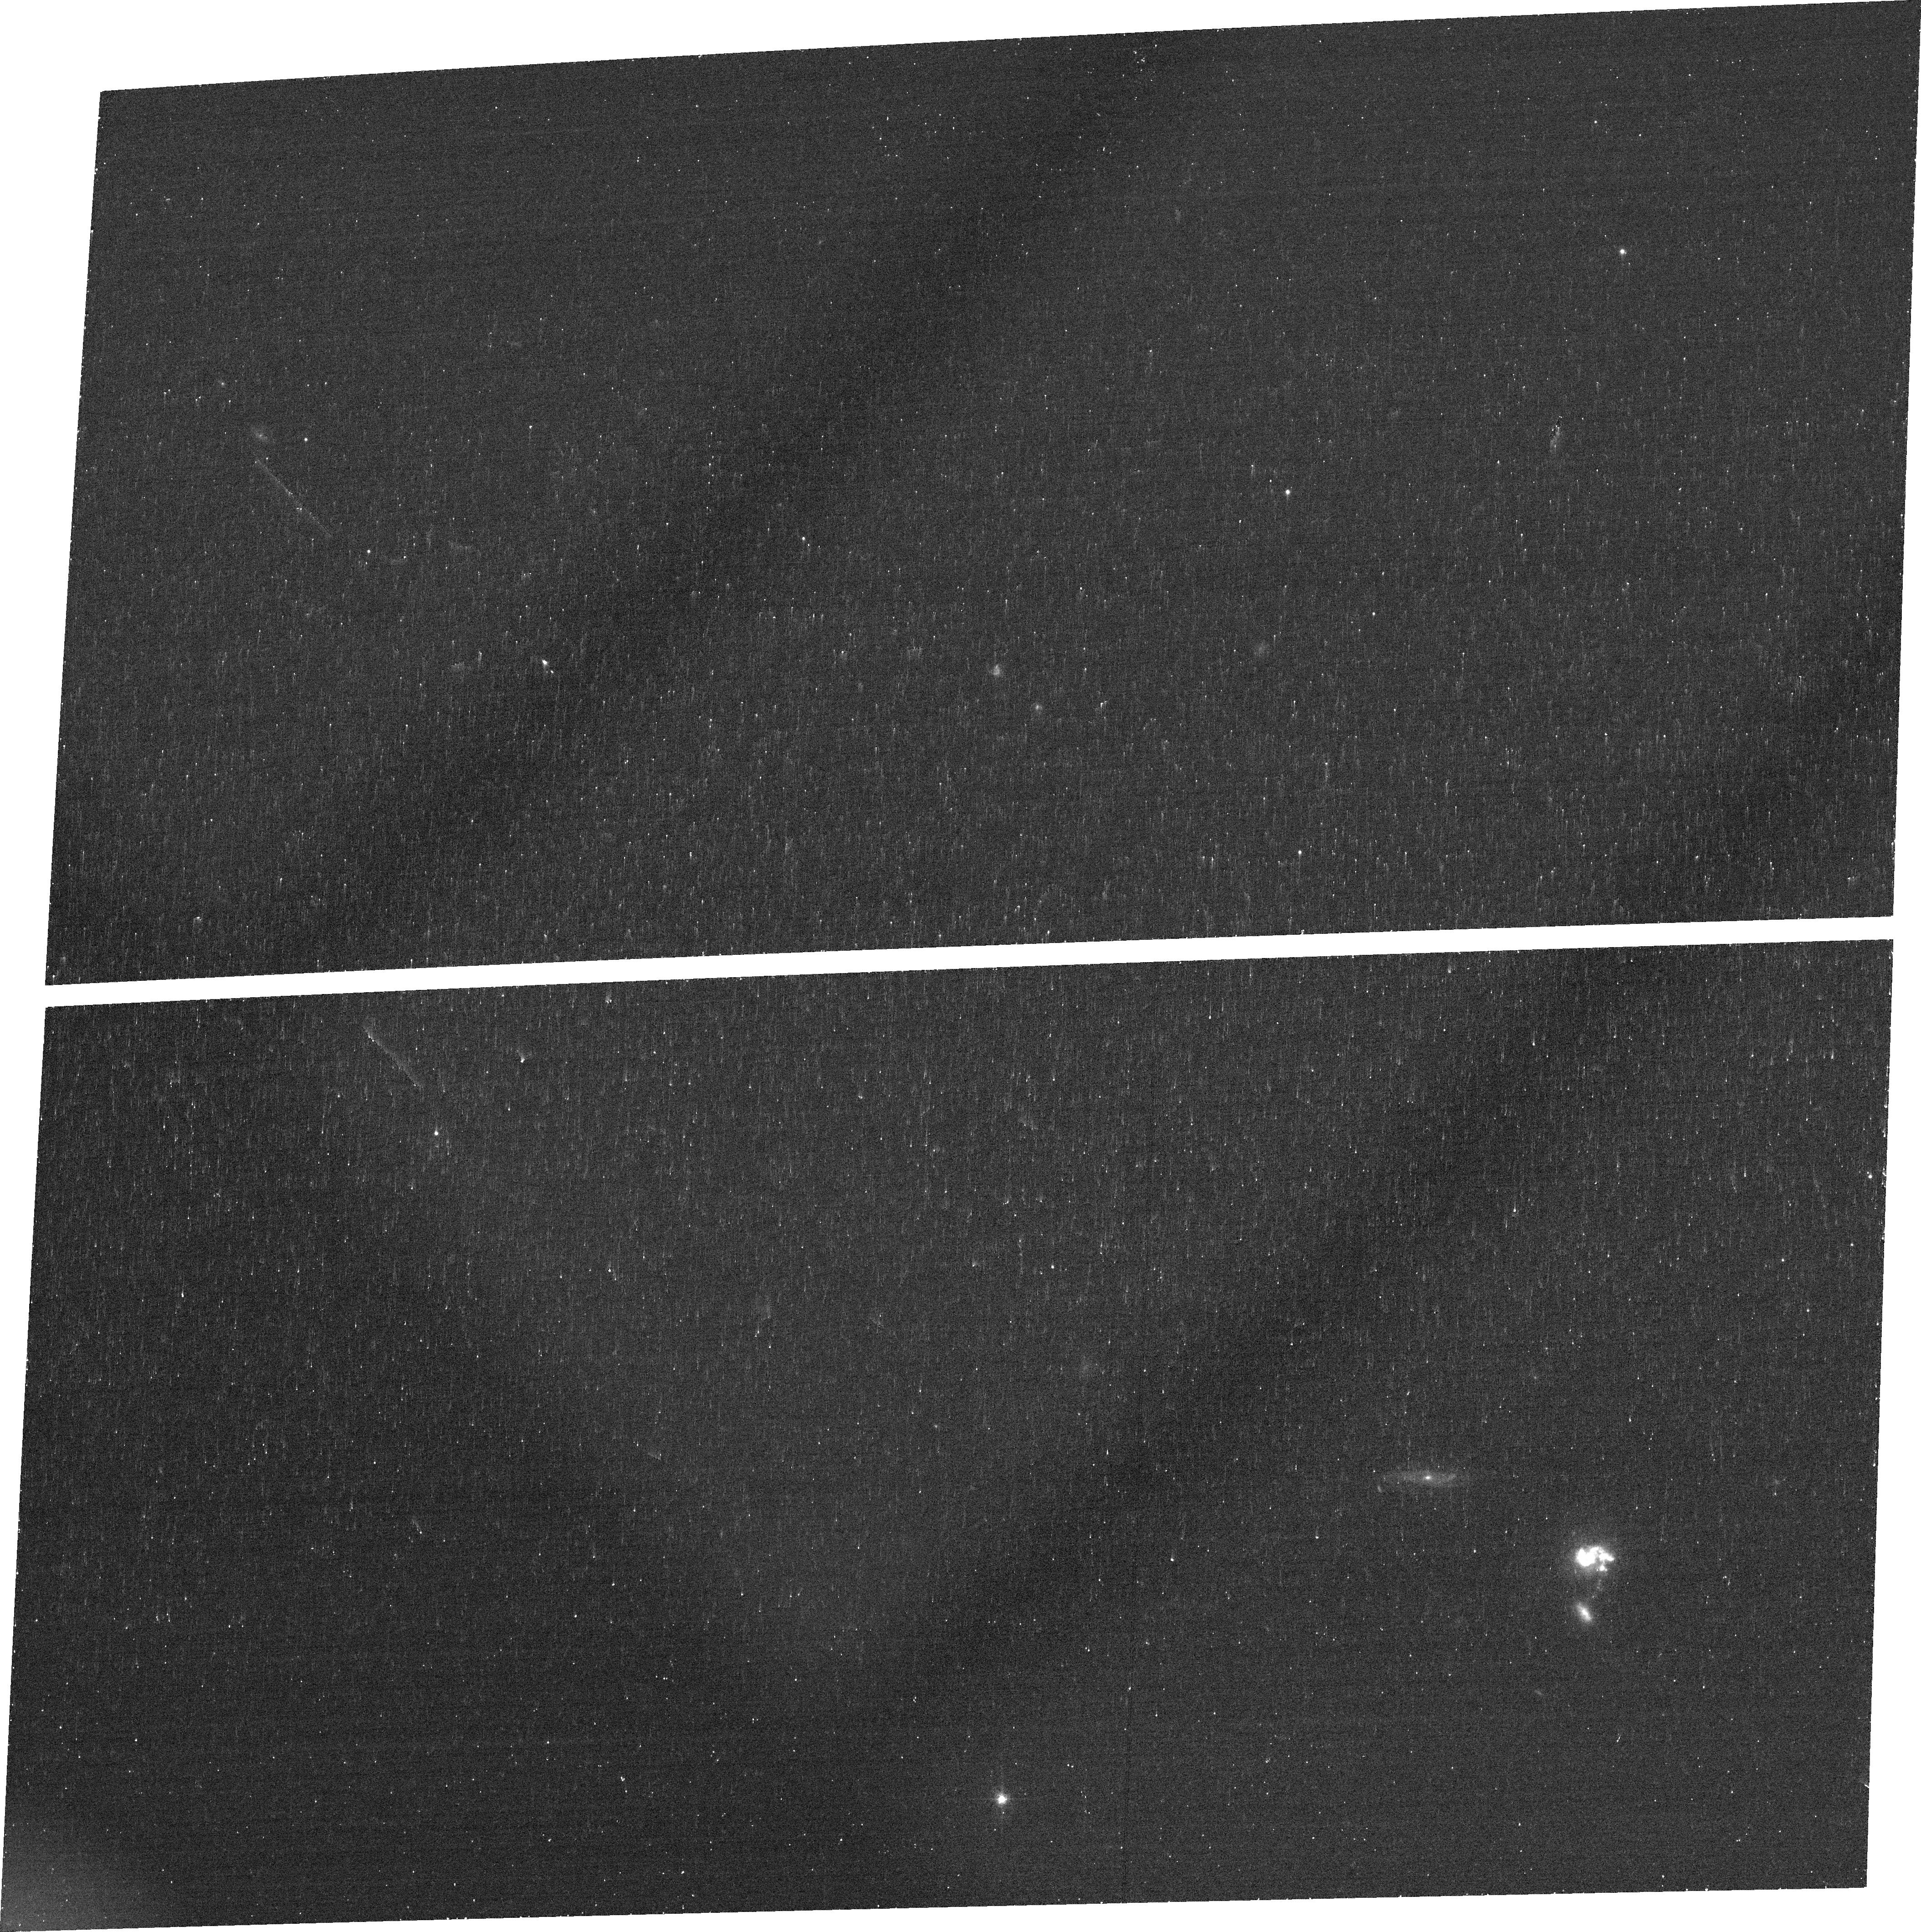
Target: IRASF14202+2615
Instrument: ACS/WFC
Filter: FR782N
Exposure: 18 min
Observation ID: jcmc43010

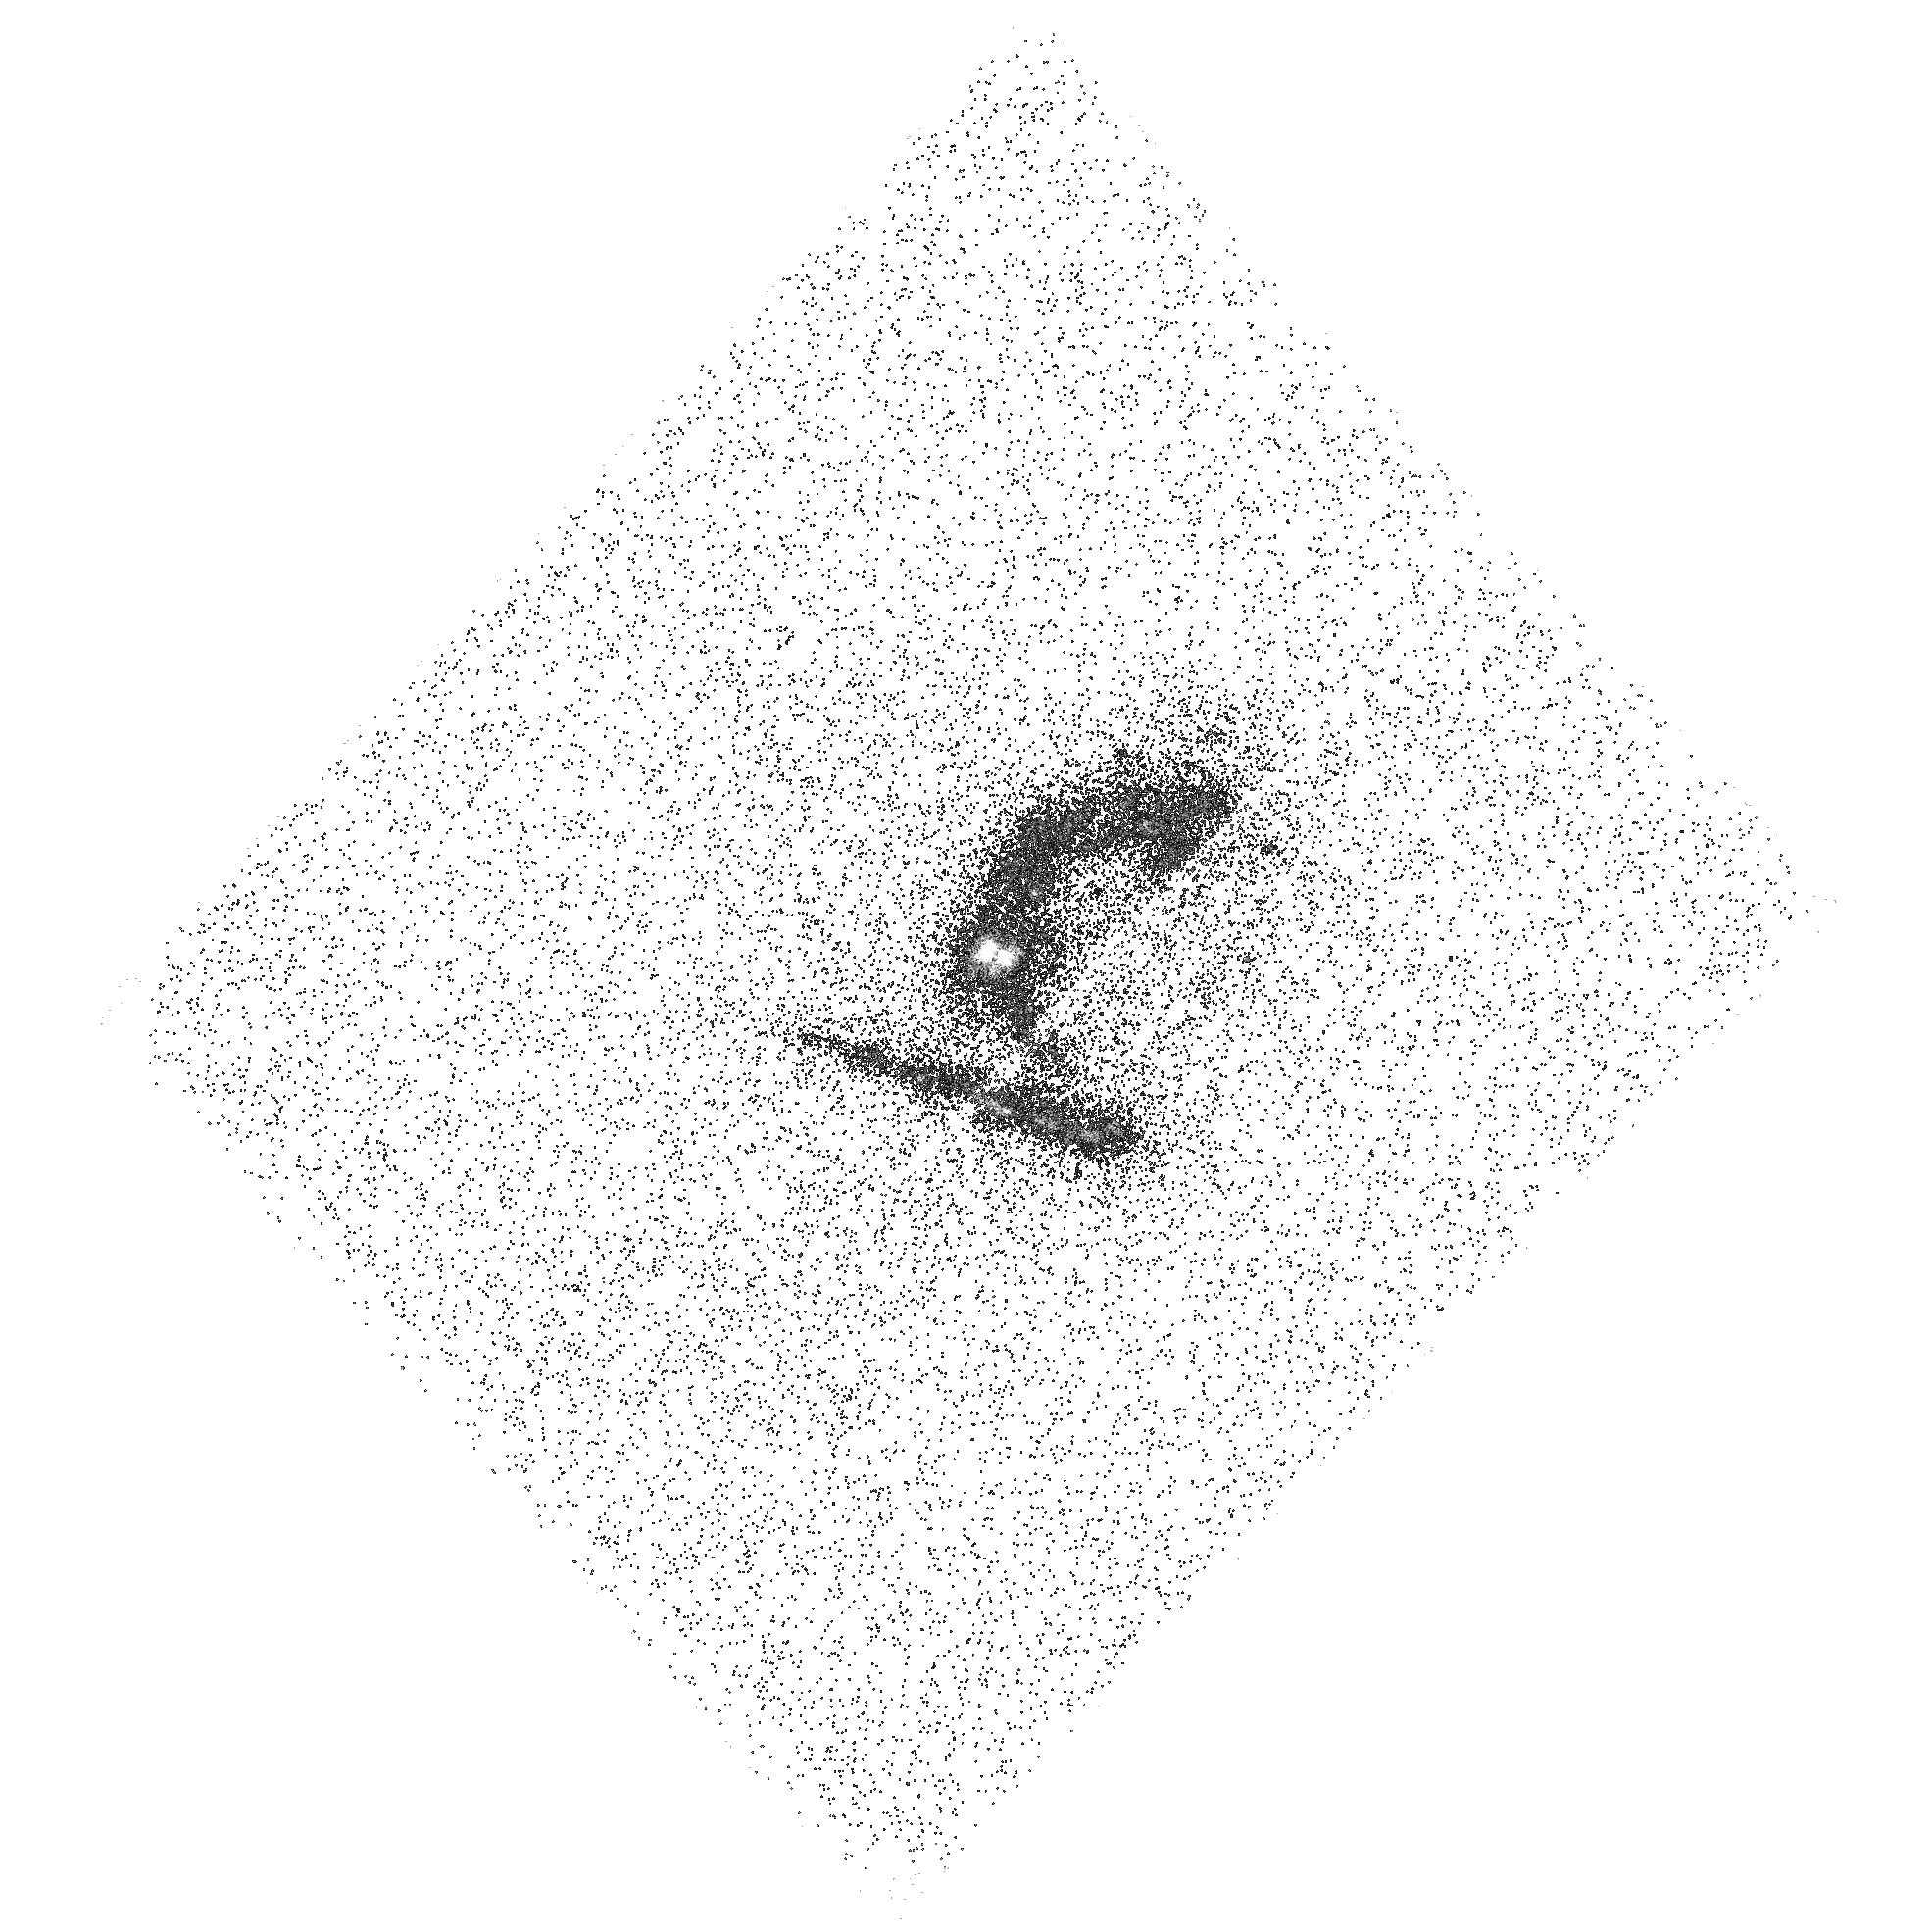
Target: IRASF22206-2715
Instrument: ACS/SBC
Filter: F140LP
Exposure: 18 min
Observation ID: hst_13655_51_acs_sbc_f140lp_jcmc51

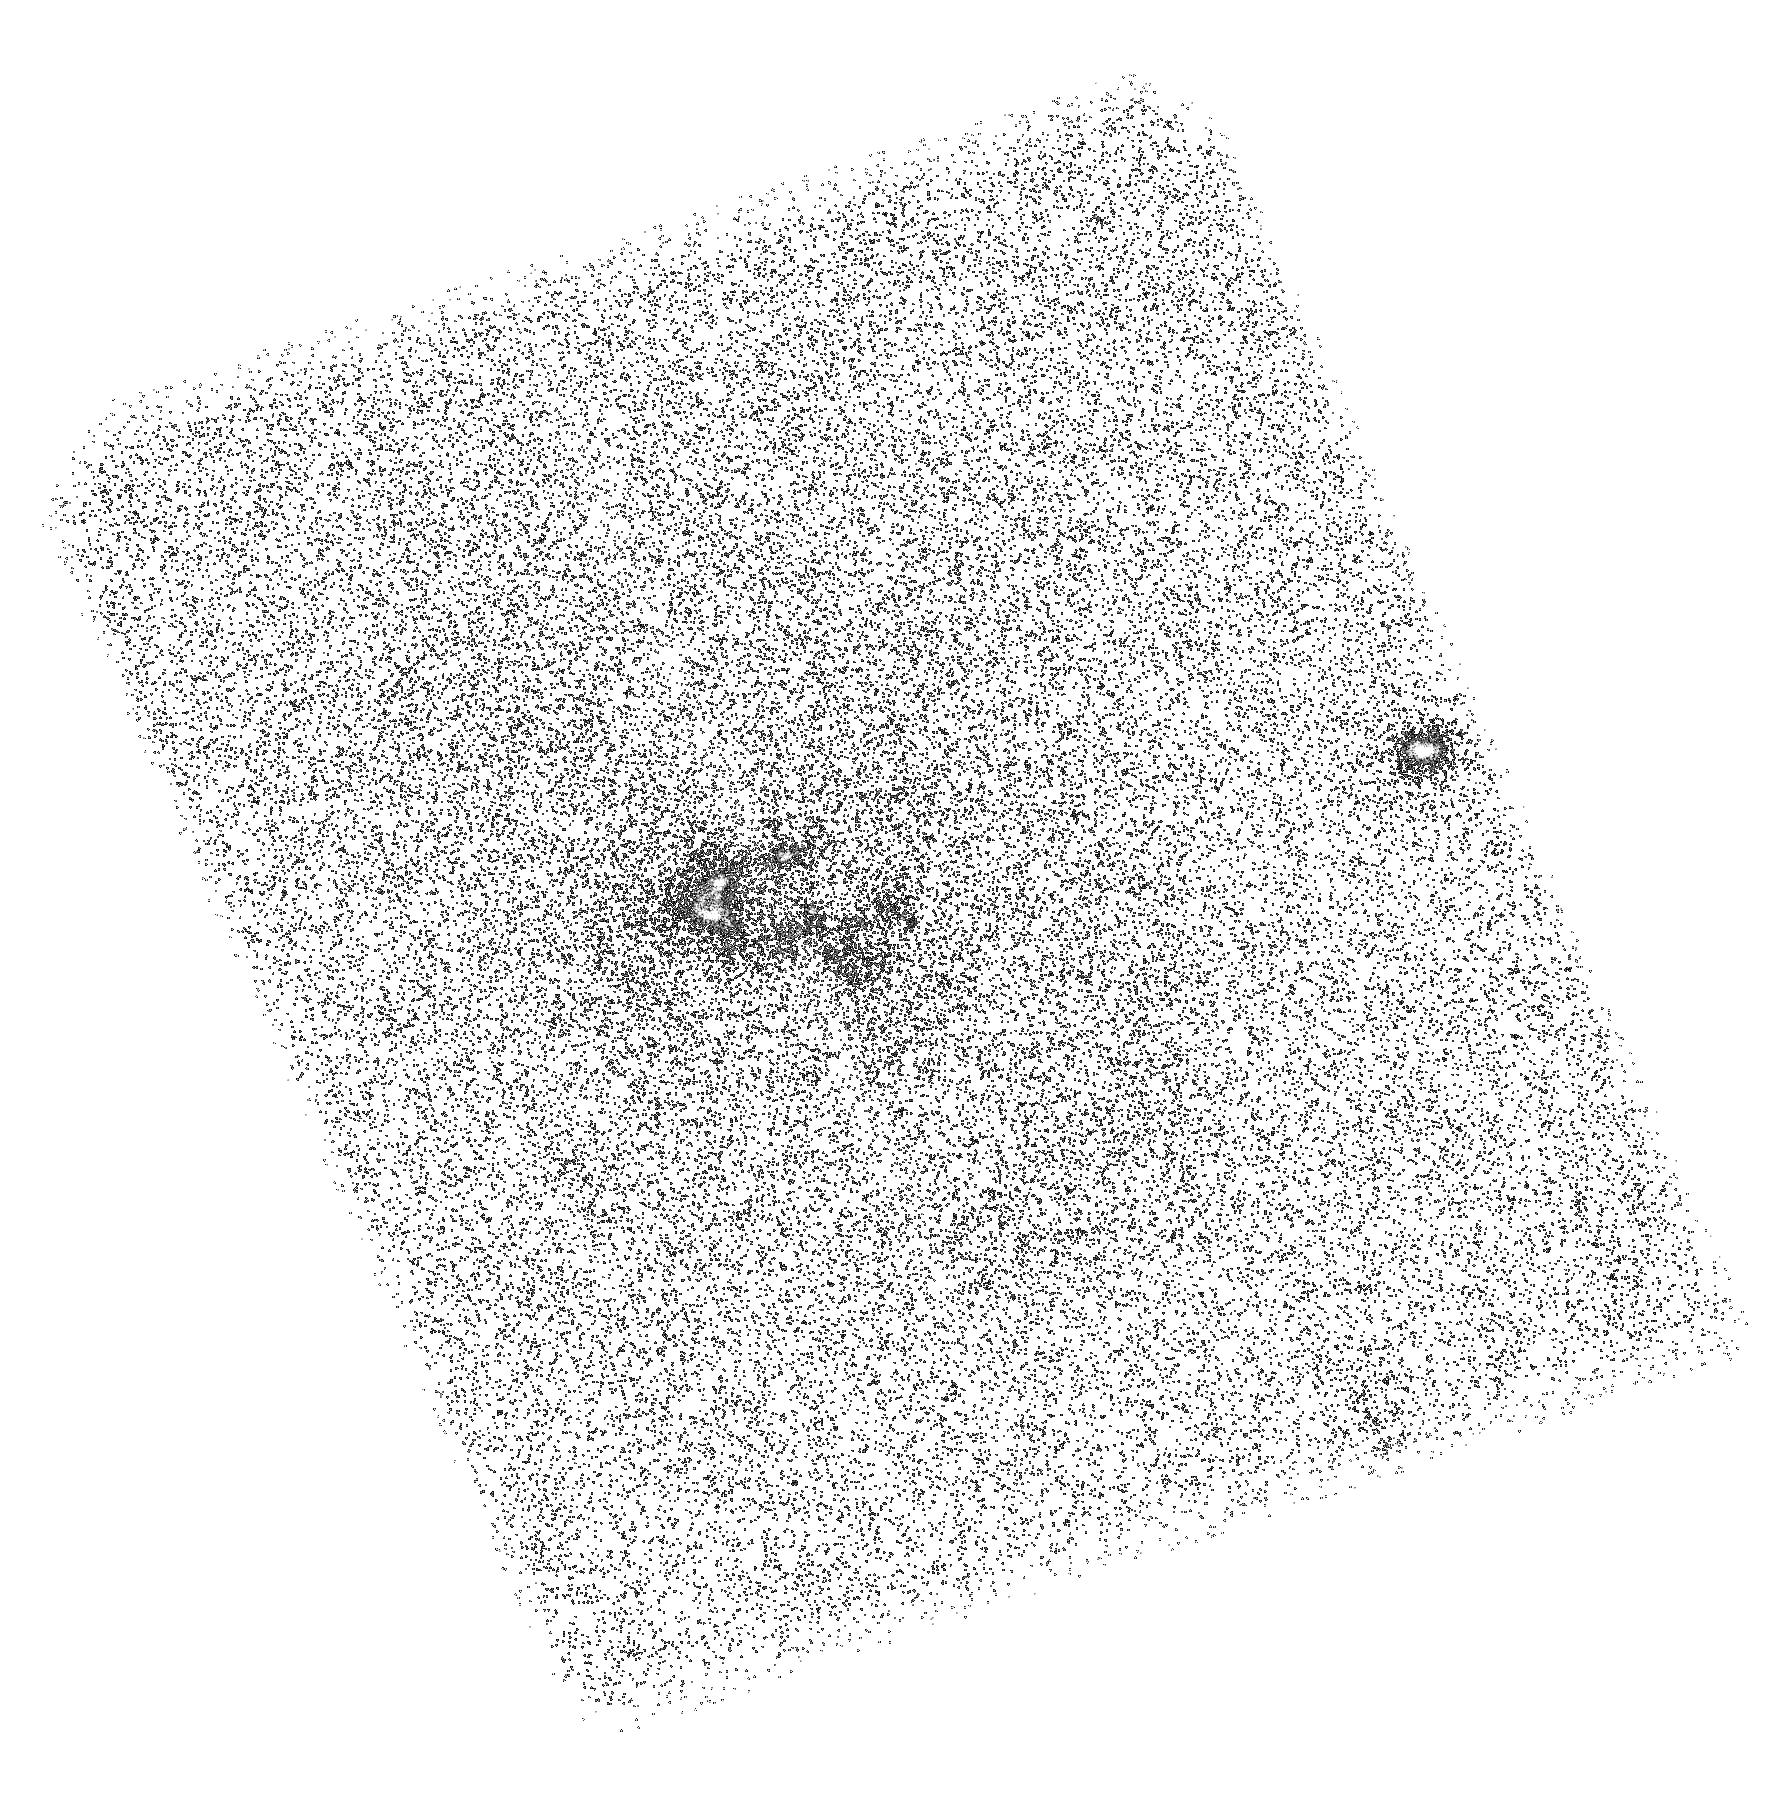
Target: IRASF13469+5833
Instrument: ACS/SBC
Filter: F150LP
Exposure: 45 min
Observation ID: hst_13655_31_acs_sbc_f150lp_jcmc31

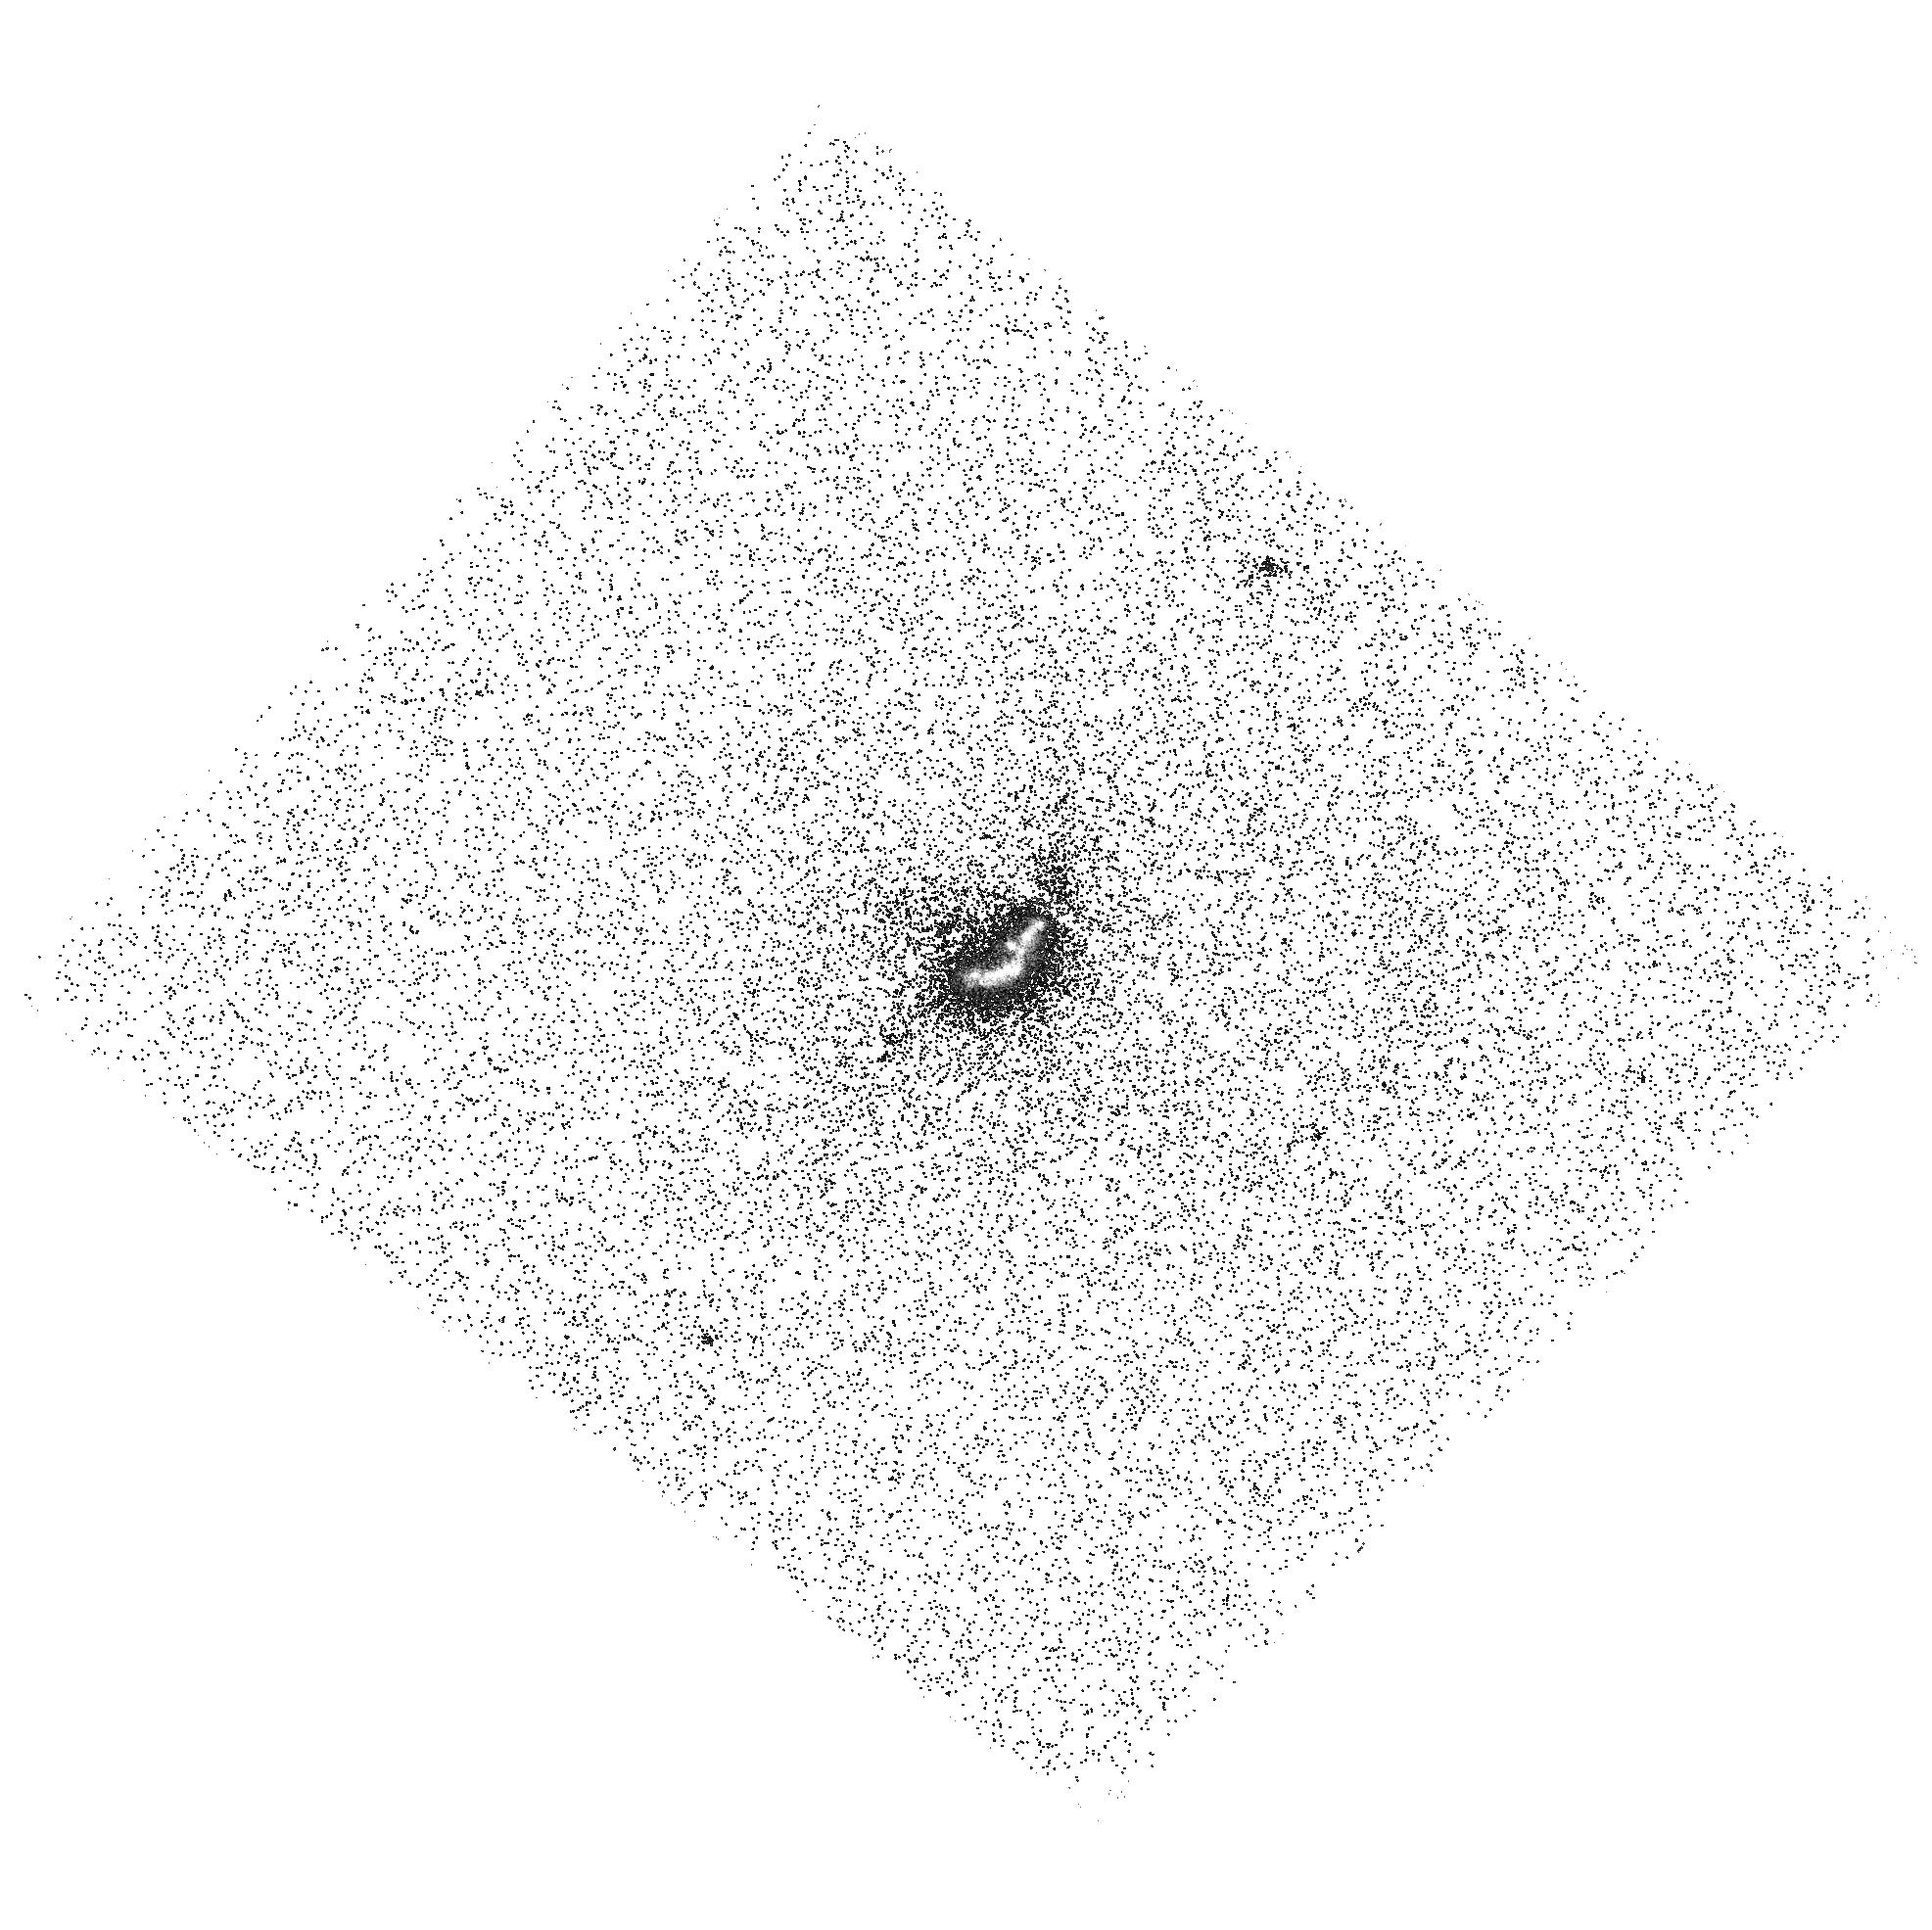
Target: IRASF10594+3818
Instrument: ACS/SBC
Filter: F125LP
Exposure: 15 min
Observation ID: hst_13655_11_acs_sbc_f125lp_jcmc11

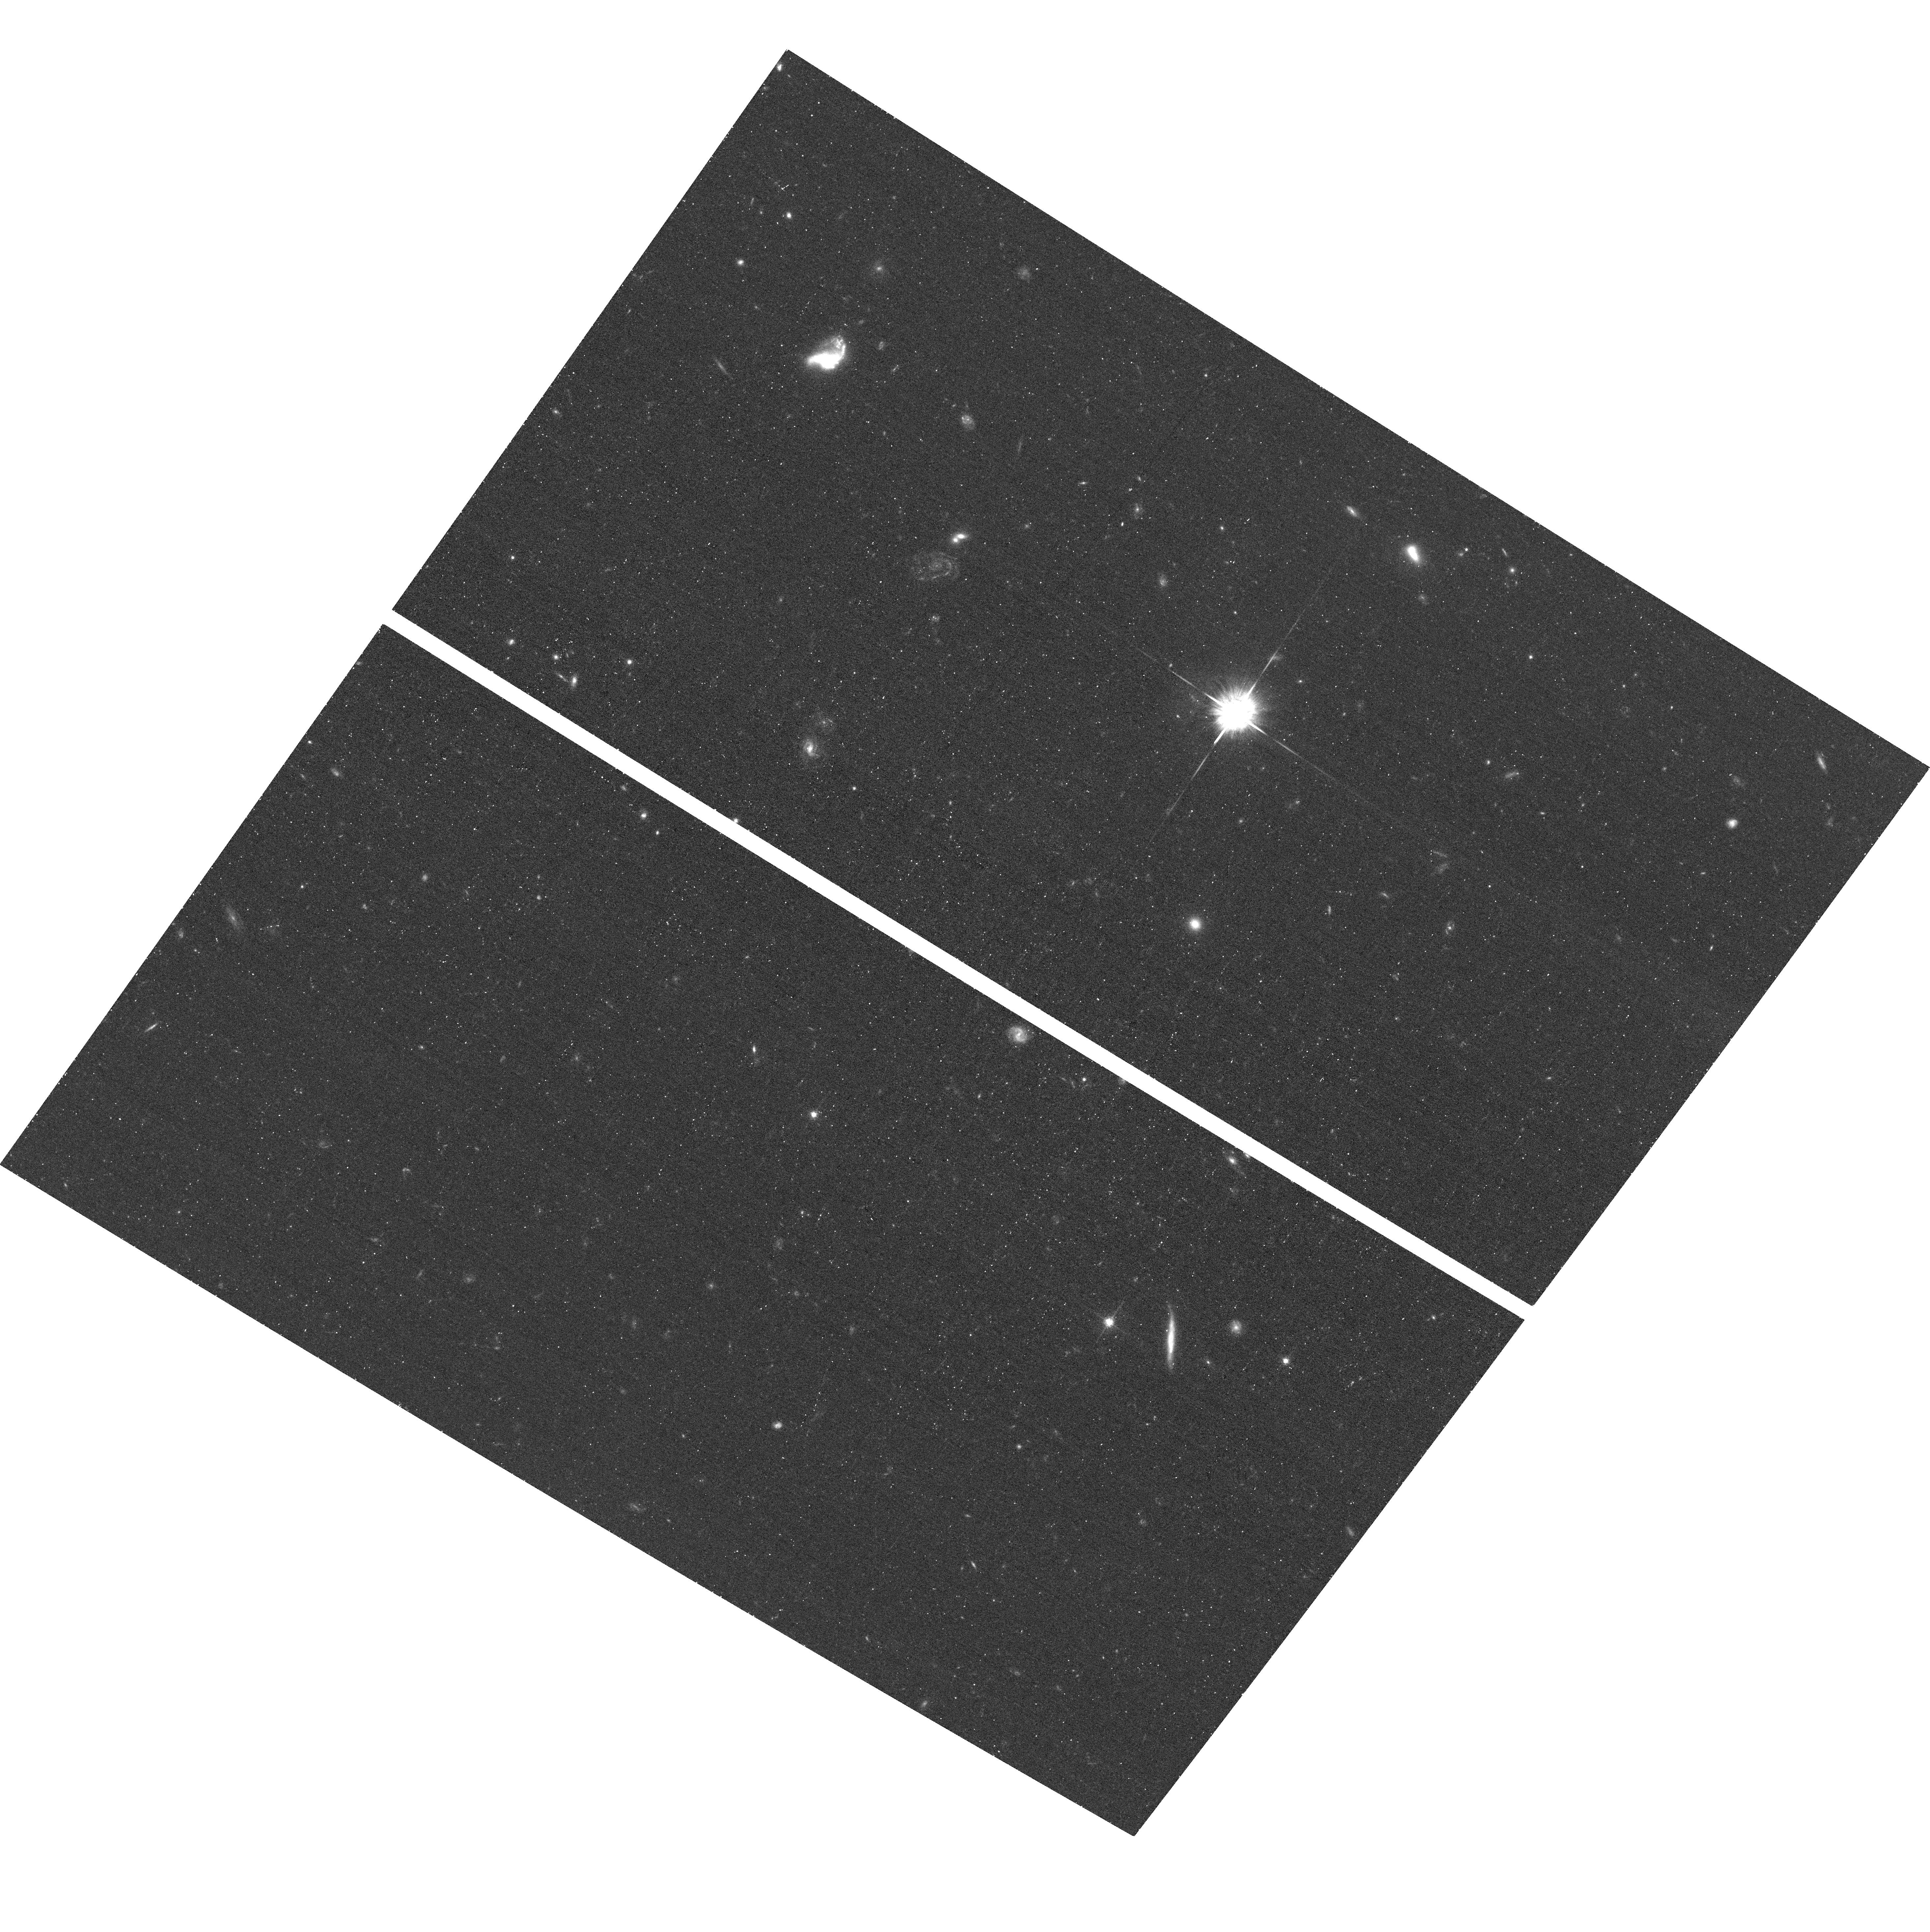
Target: IRASF12447+3721
Instrument: ACS/WFC
Filter: F775W
Exposure: 18 min
Observation ID: hst_13655_23_acs_wfc_f775w_jcmc23

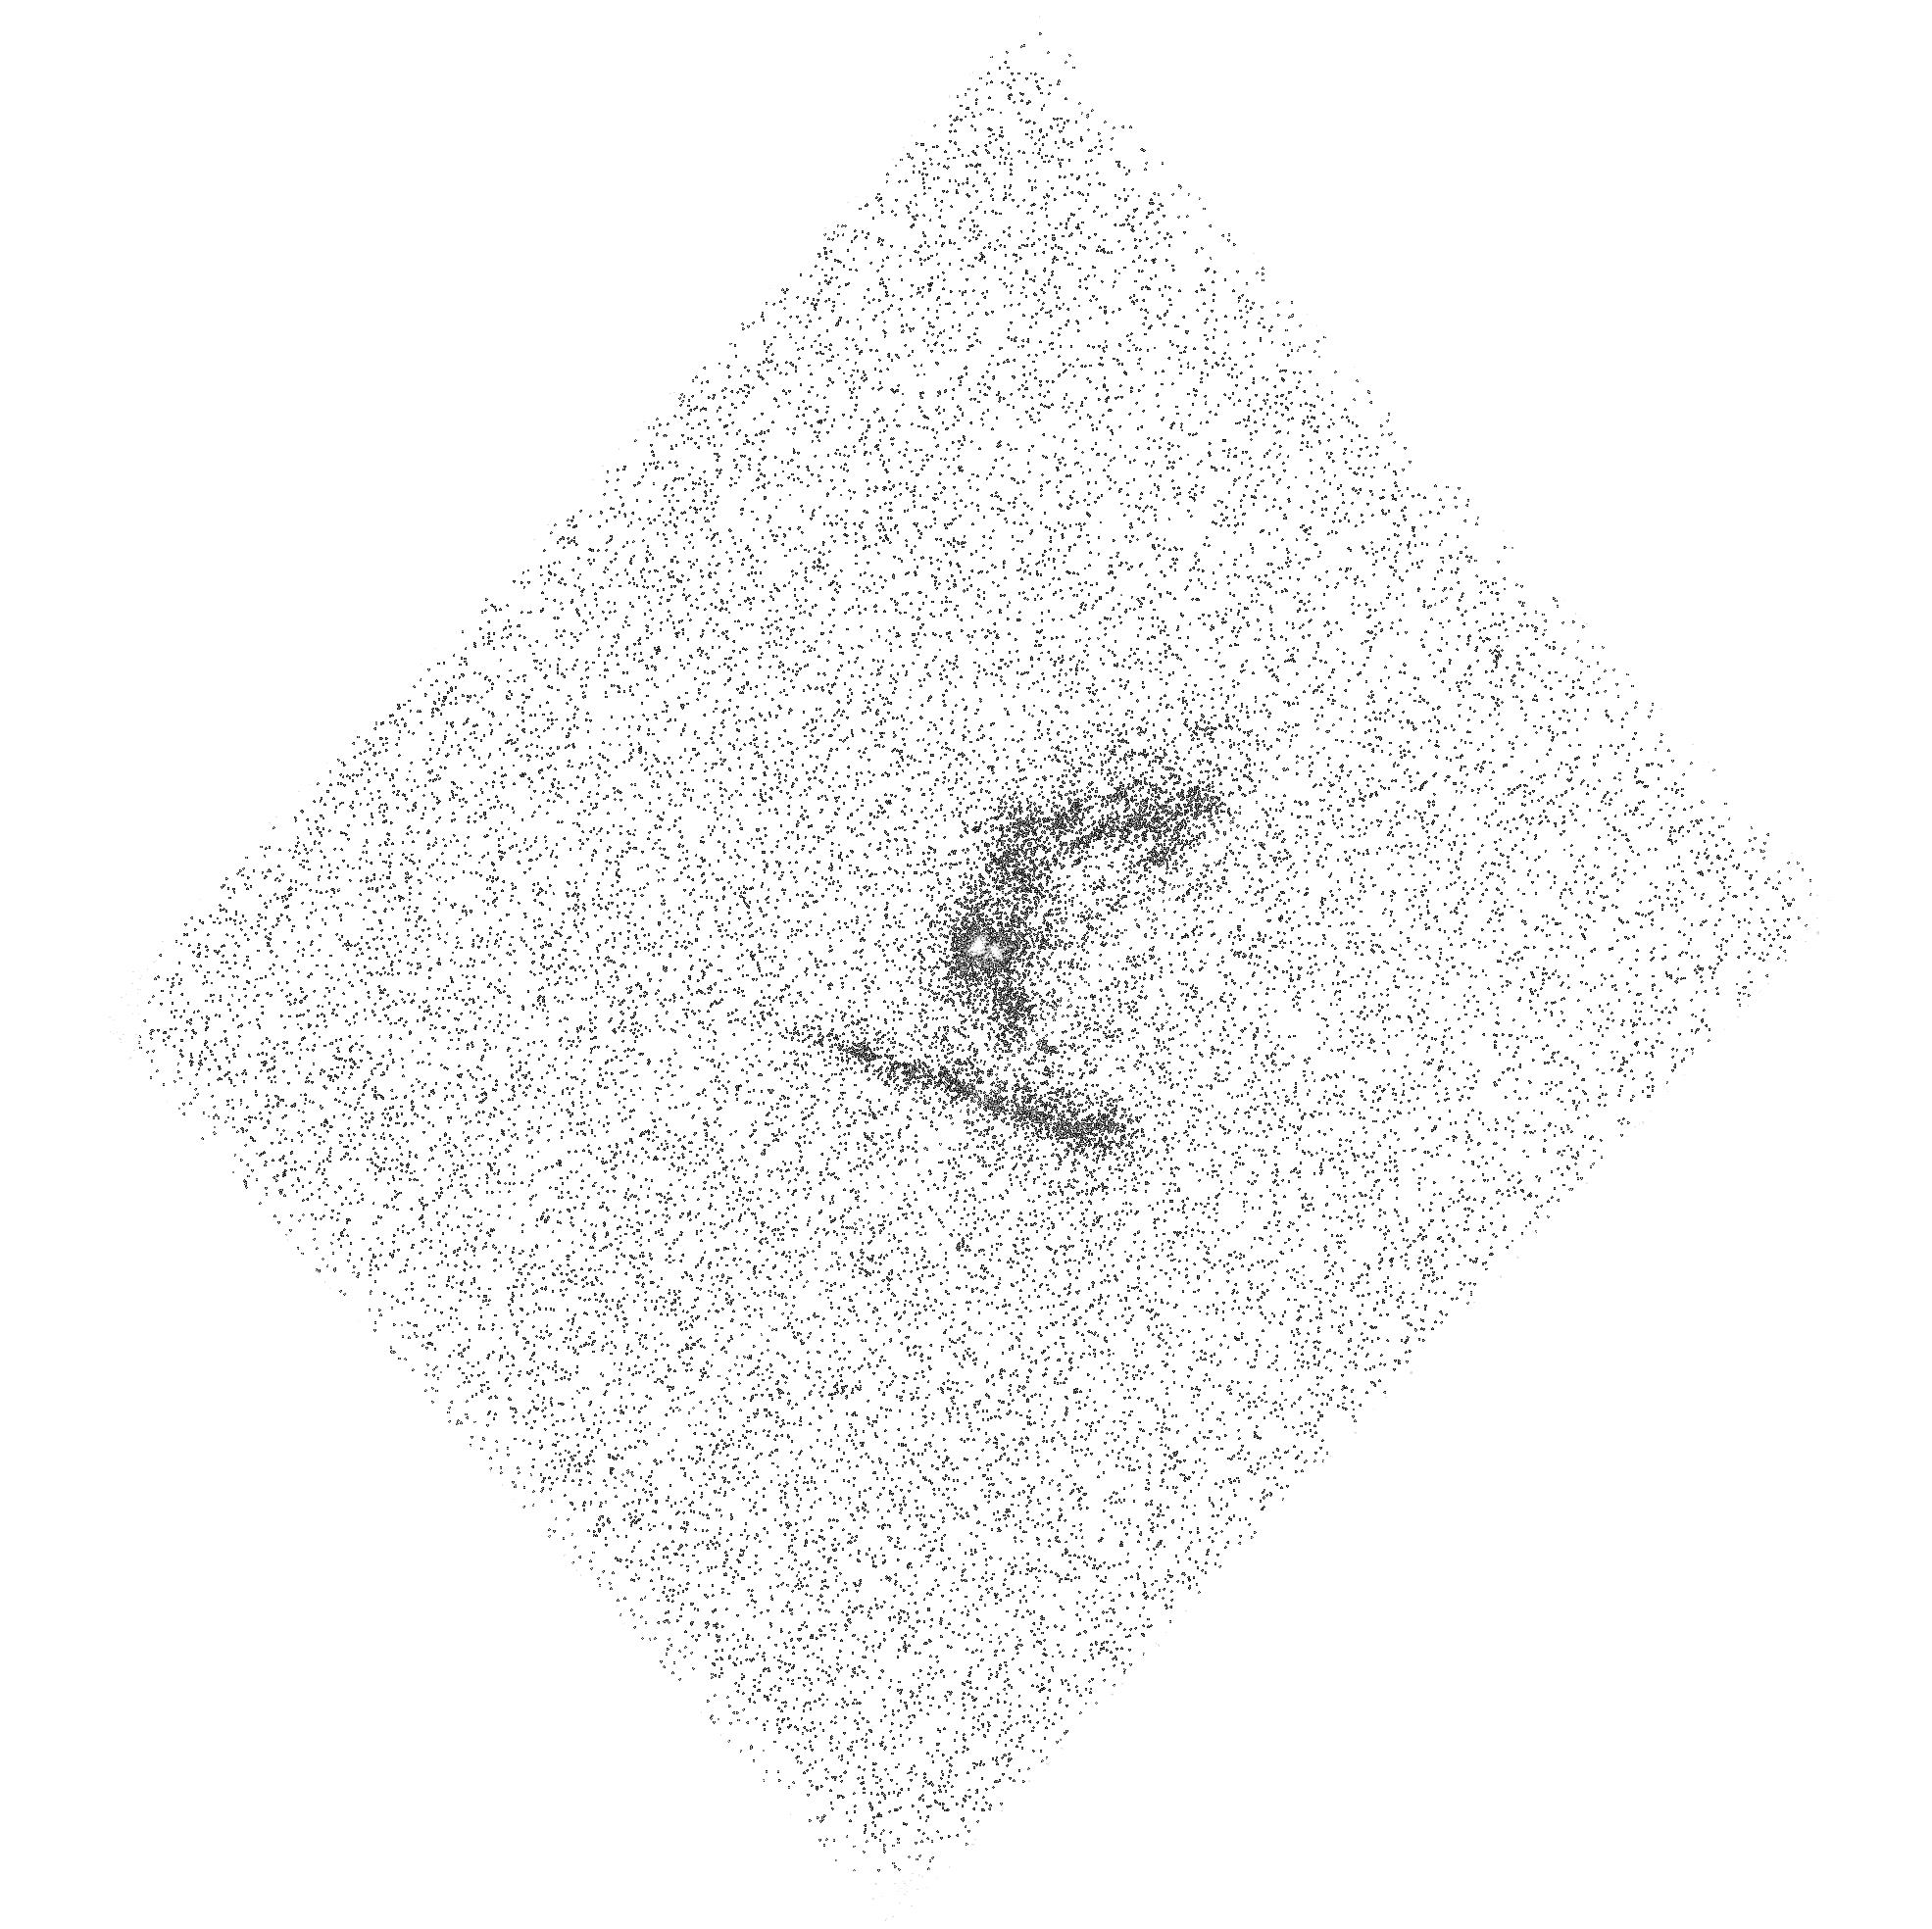
Target: IRASF22206-2715
Instrument: ACS/SBC
Filter: F165LP
Exposure: 33 min
Observation ID: hst_13655_51_acs_sbc_f165lp_jcmc51

How Lyman alpha bites/beats the dust (PI: Hayes, Matthew James)

The bulk of high redshift star formation occurs in IR-bright objects. At similar epochs the de facto spectroscopic tracer of galaxies is the Lyman-alpha line, which is used almost ubiquitously with a diverse range of applications in galaxy evolution. Ly-alpha is also very sensitive to dust absorption, however, and a challenging emergent result of recent years is that an overwhelming fraction of IR-bright galaxies are also luminous Ly-alpha emitters. How is this possible given the mammoth dust contents? We will take advantage of the unique capabilities of HST and the Cycle 22 UV initiative to find out. Ly-alpha observations are infamously difficult to interpret because of the resonant nature of the transition. This has motivated detailed studies of nearby galaxies with space-based platforms, that have aided in unleashing the power of Ly-alpha for high-z studies. Only HST provides the UV access and resolution to do this, and hundreds of orbits have been devoted to studying UV-selected galaxies. Yet the UV reveals a small fraction of high-z star formation and no study has ever imaged the IR-bright systems in Ly-alpha. The proposed ACS observations will do this in five Ultraluminous Infrared Galaxies (ULIRGs), sampling spatial scales of just 50 pc. We will test sophisticated new models of Ly-alpha escape, study morphologies in comparison to the stars and nebular gas, measure global Ly-alpha quantities for the first time, and probe the relevant structures in the ISM in minute detail. We will finally push nearby Ly-alpha studies to the highest possible bolometric luminosities.